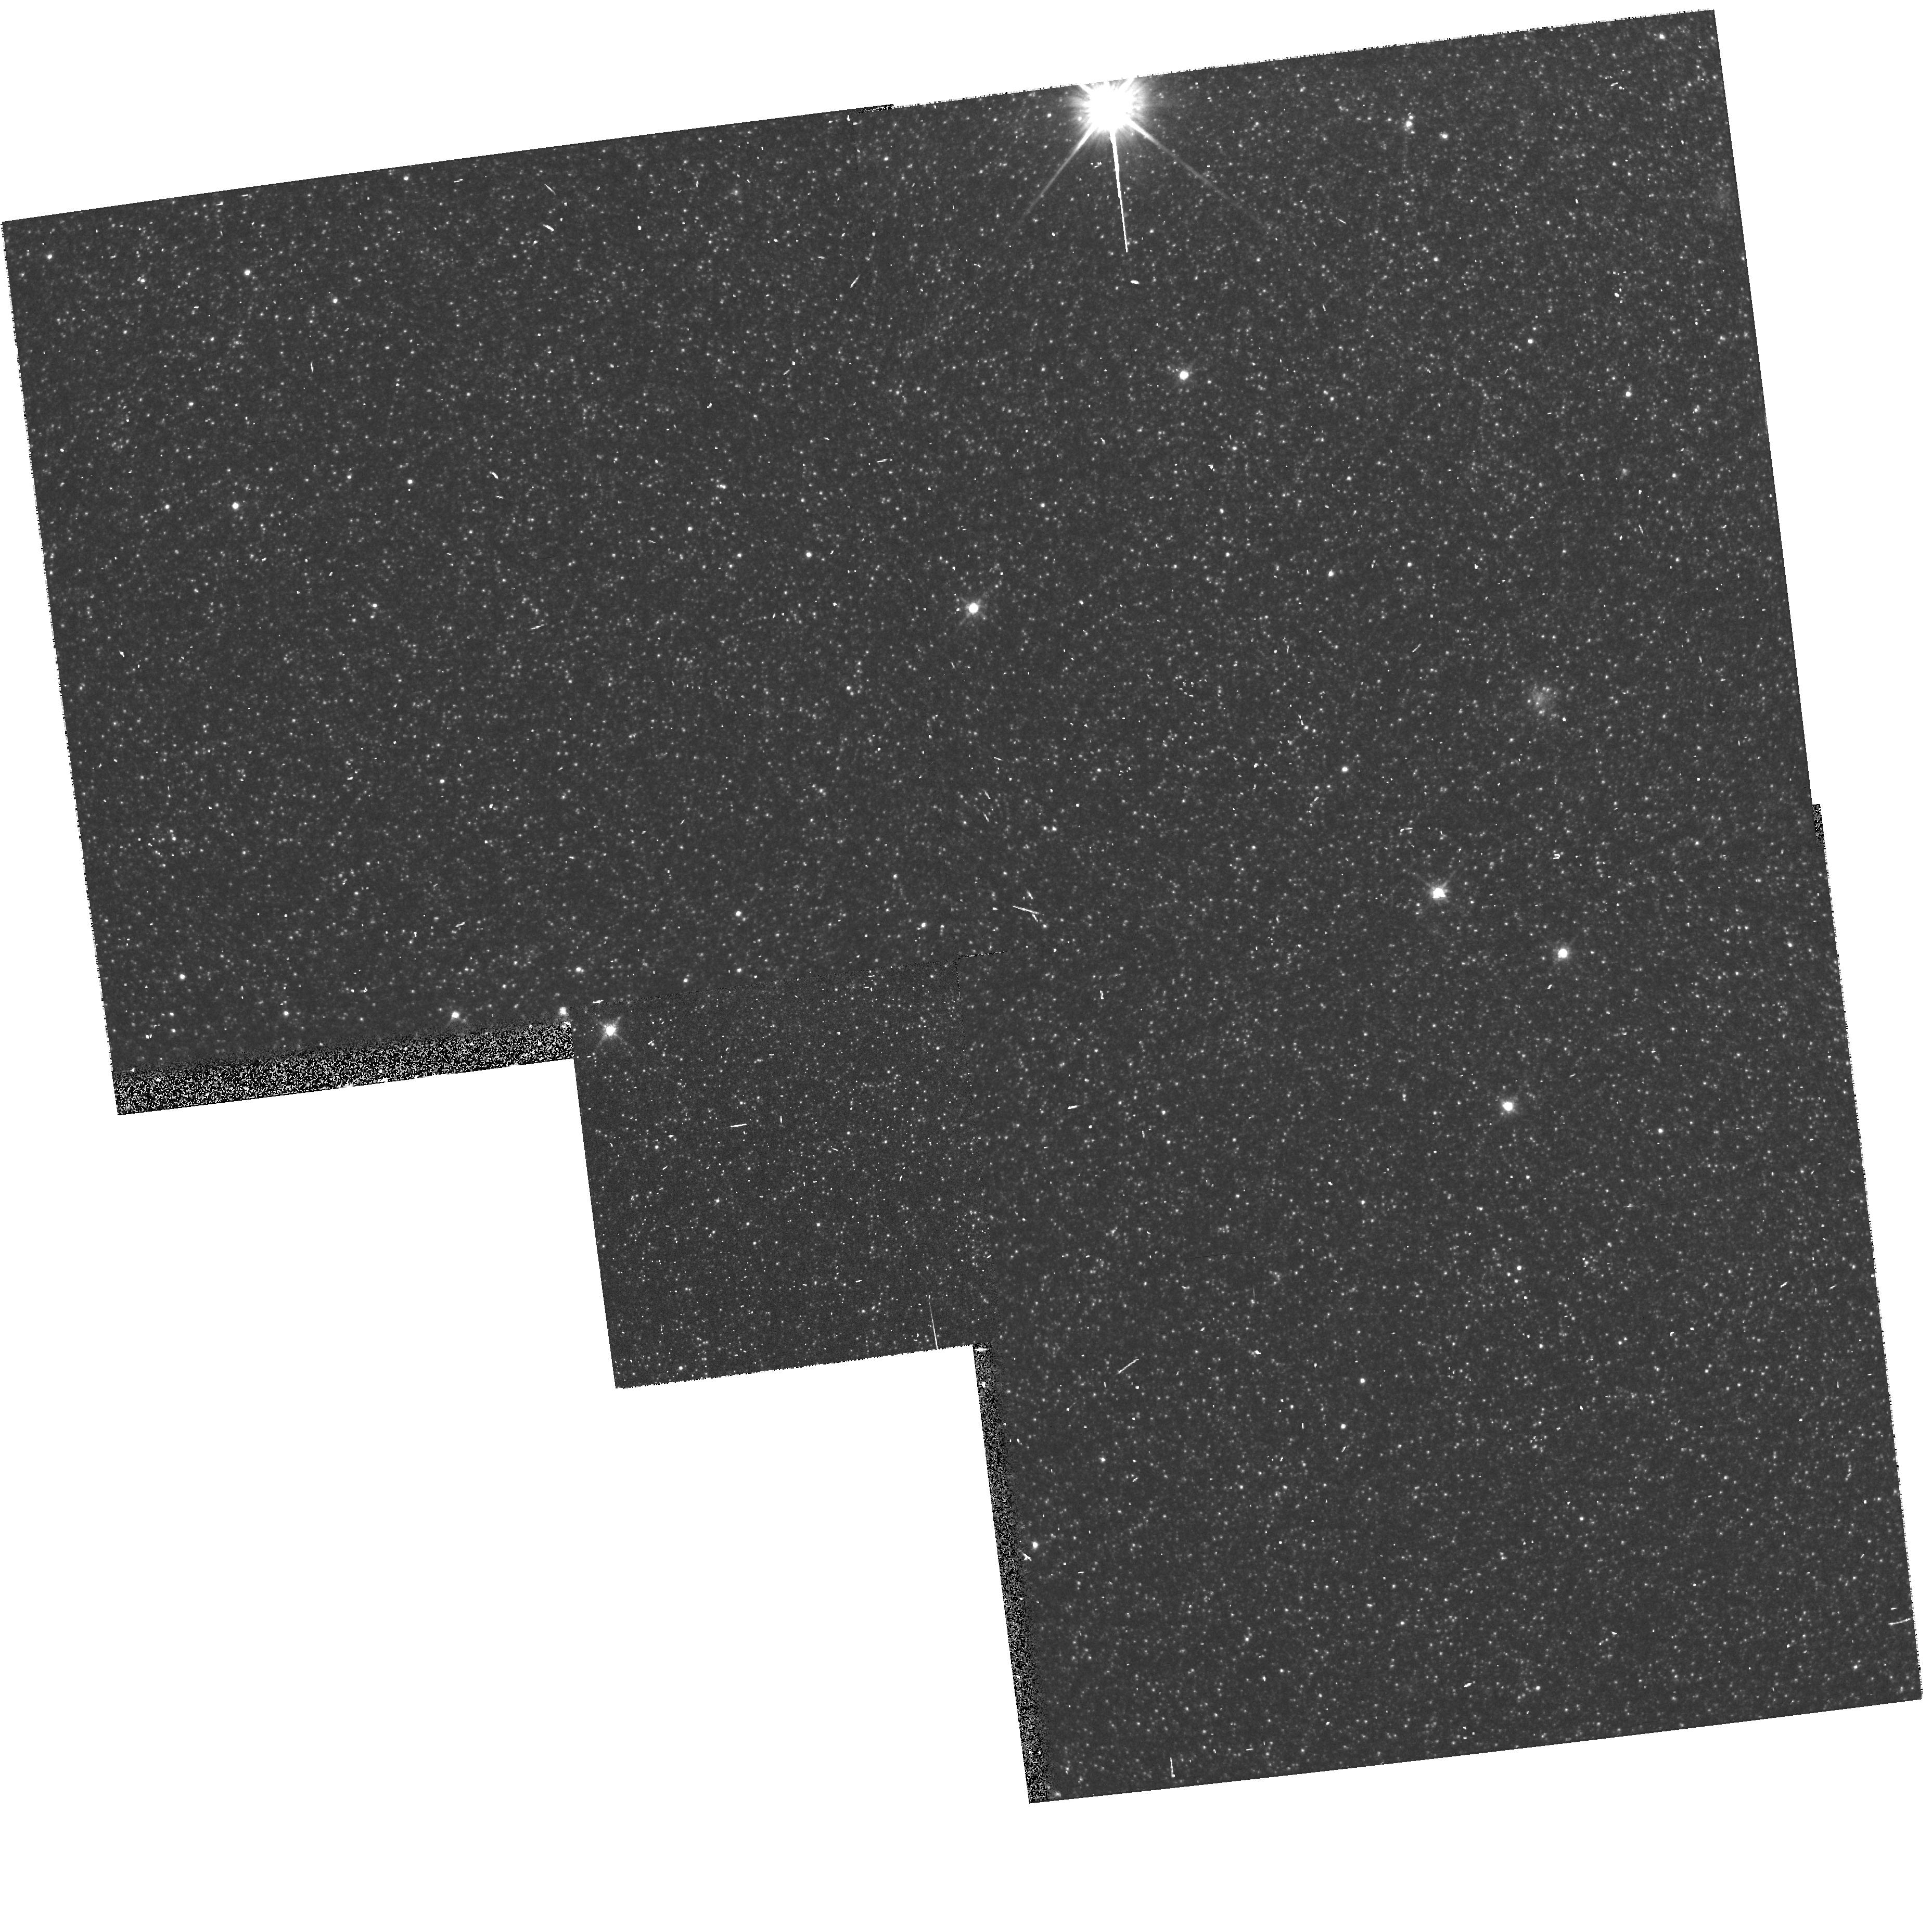
Target: M31-LENS4. Instrument: WFPC2/PC. Filter: F814W. Exposure: 5 min. Observation ID: hst_7376_46_wfpc2_pc_f814w_u42z46

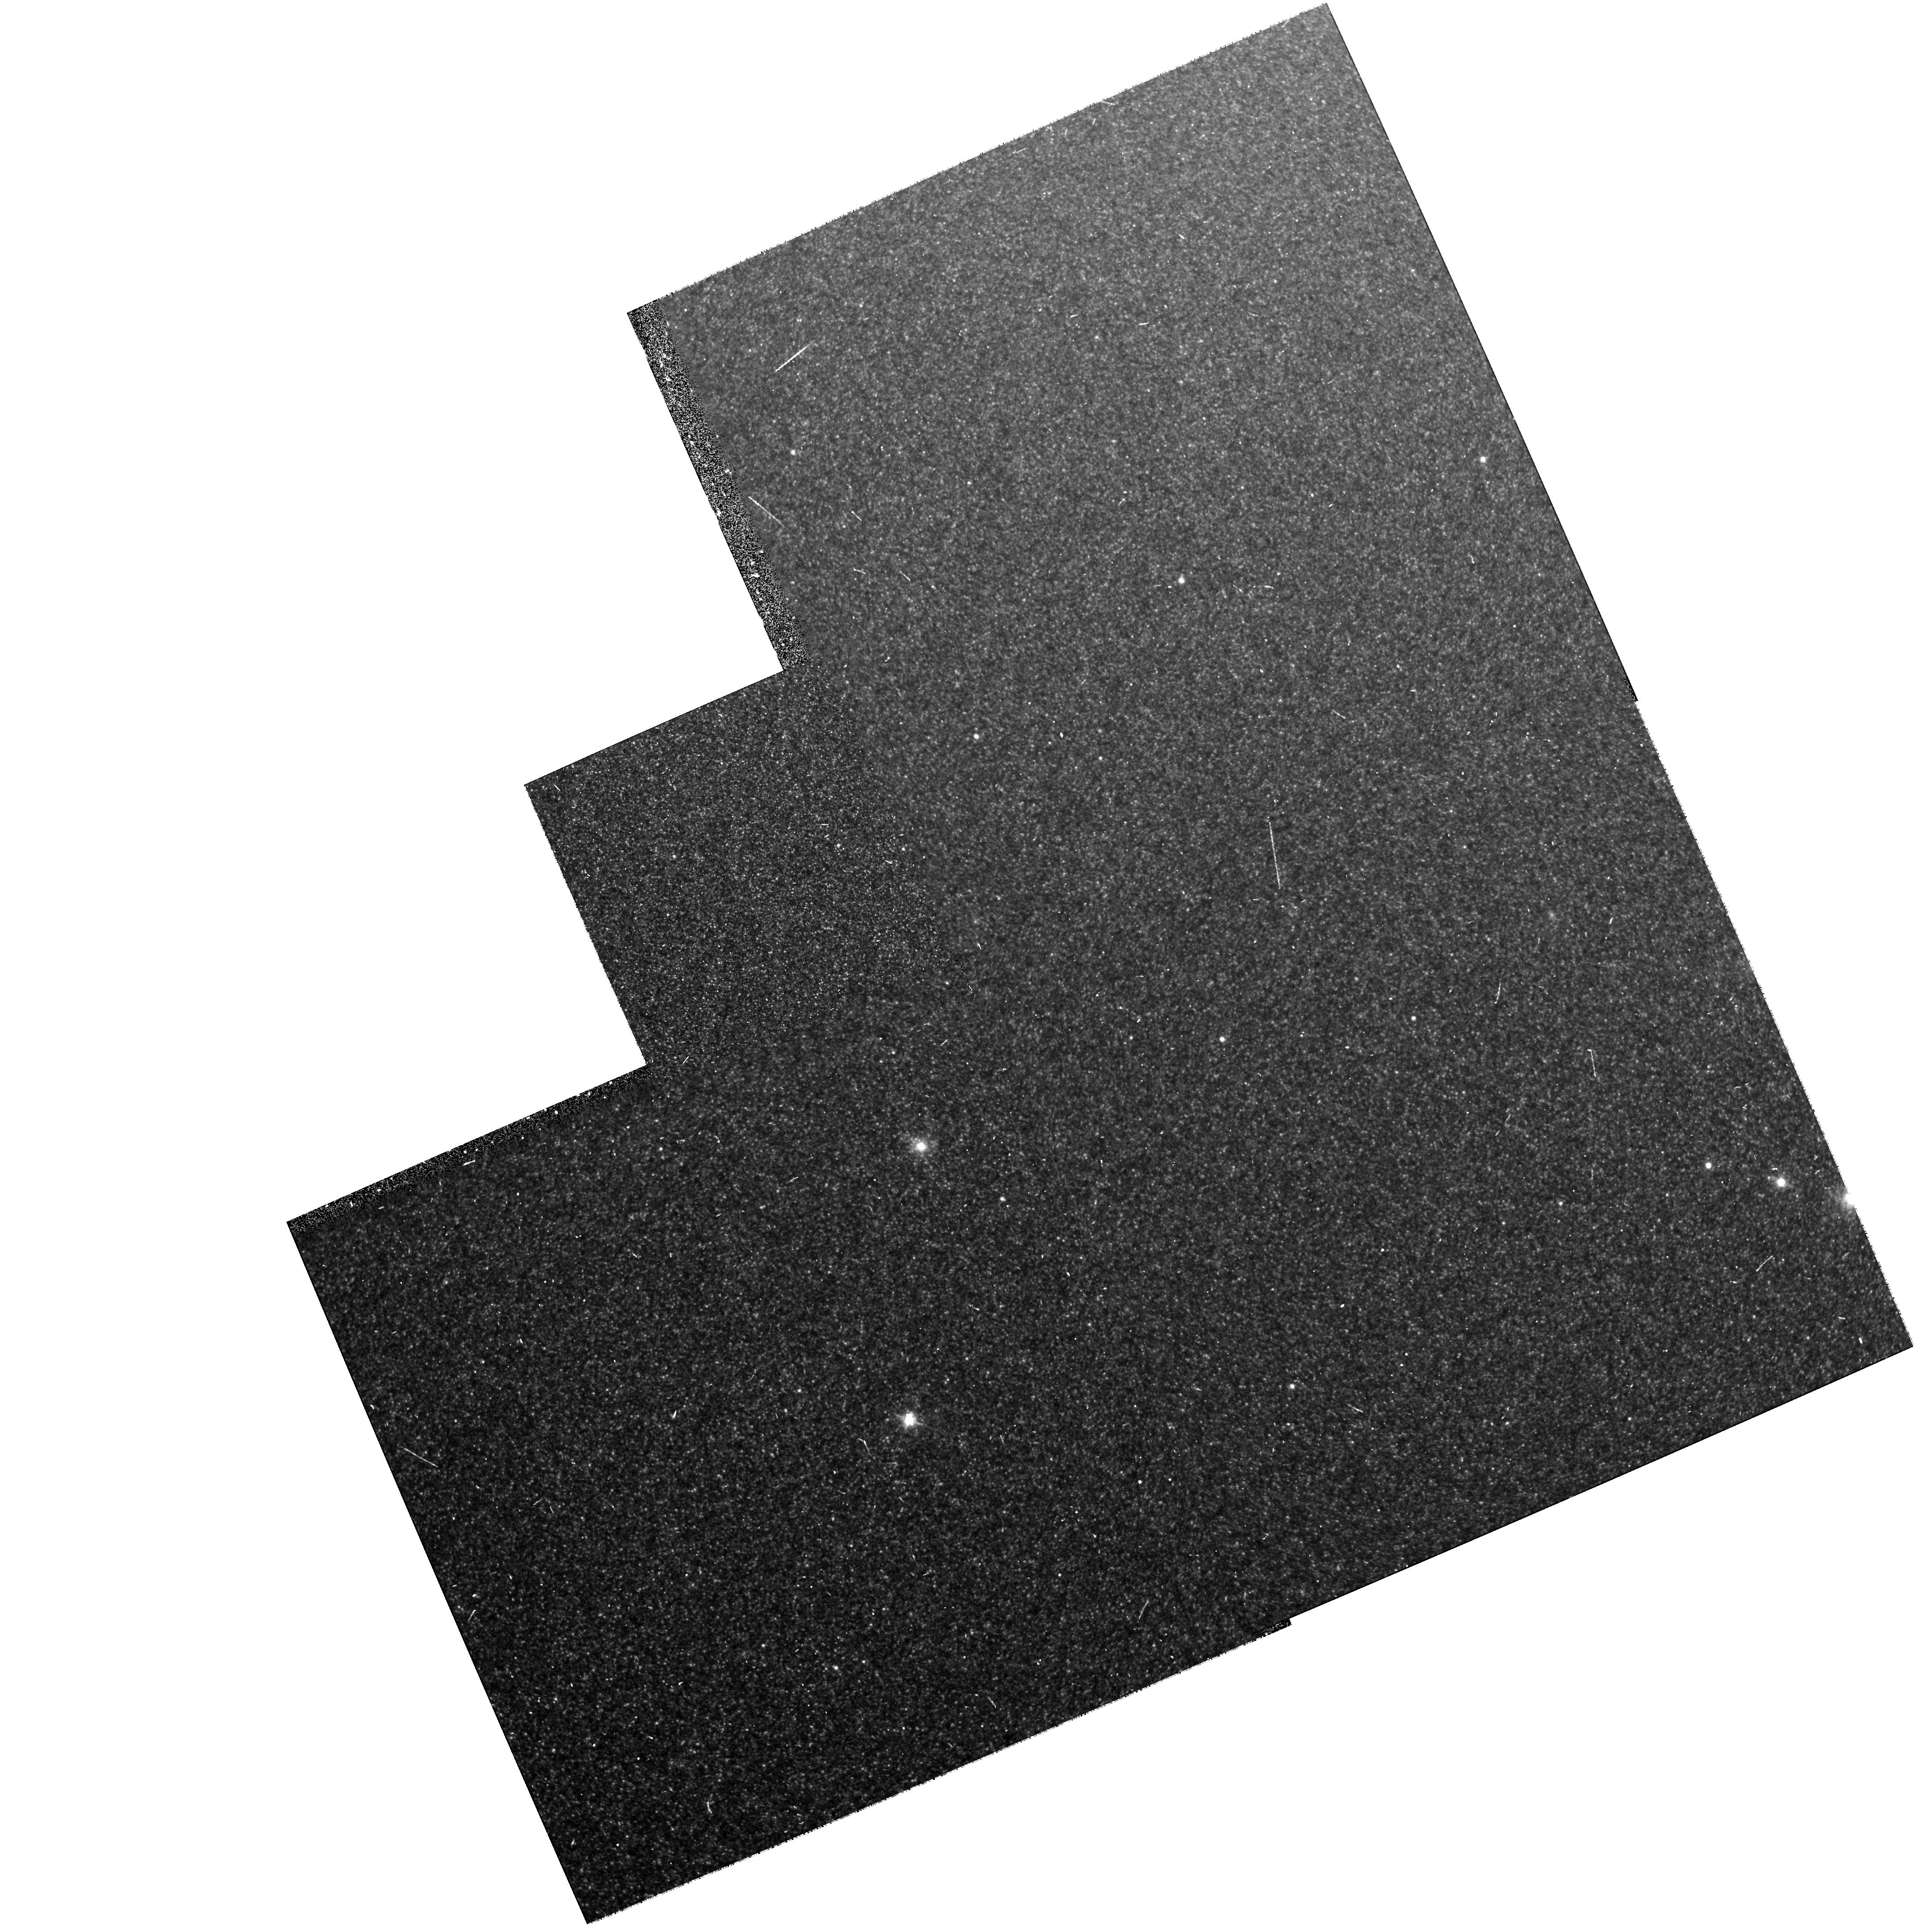
Target: M31-LENS2. Instrument: WFPC2/PC. Filter: F675W. Exposure: 7 min. Observation ID: hst_7376_23_wfpc2_pc_f675w_u42z23

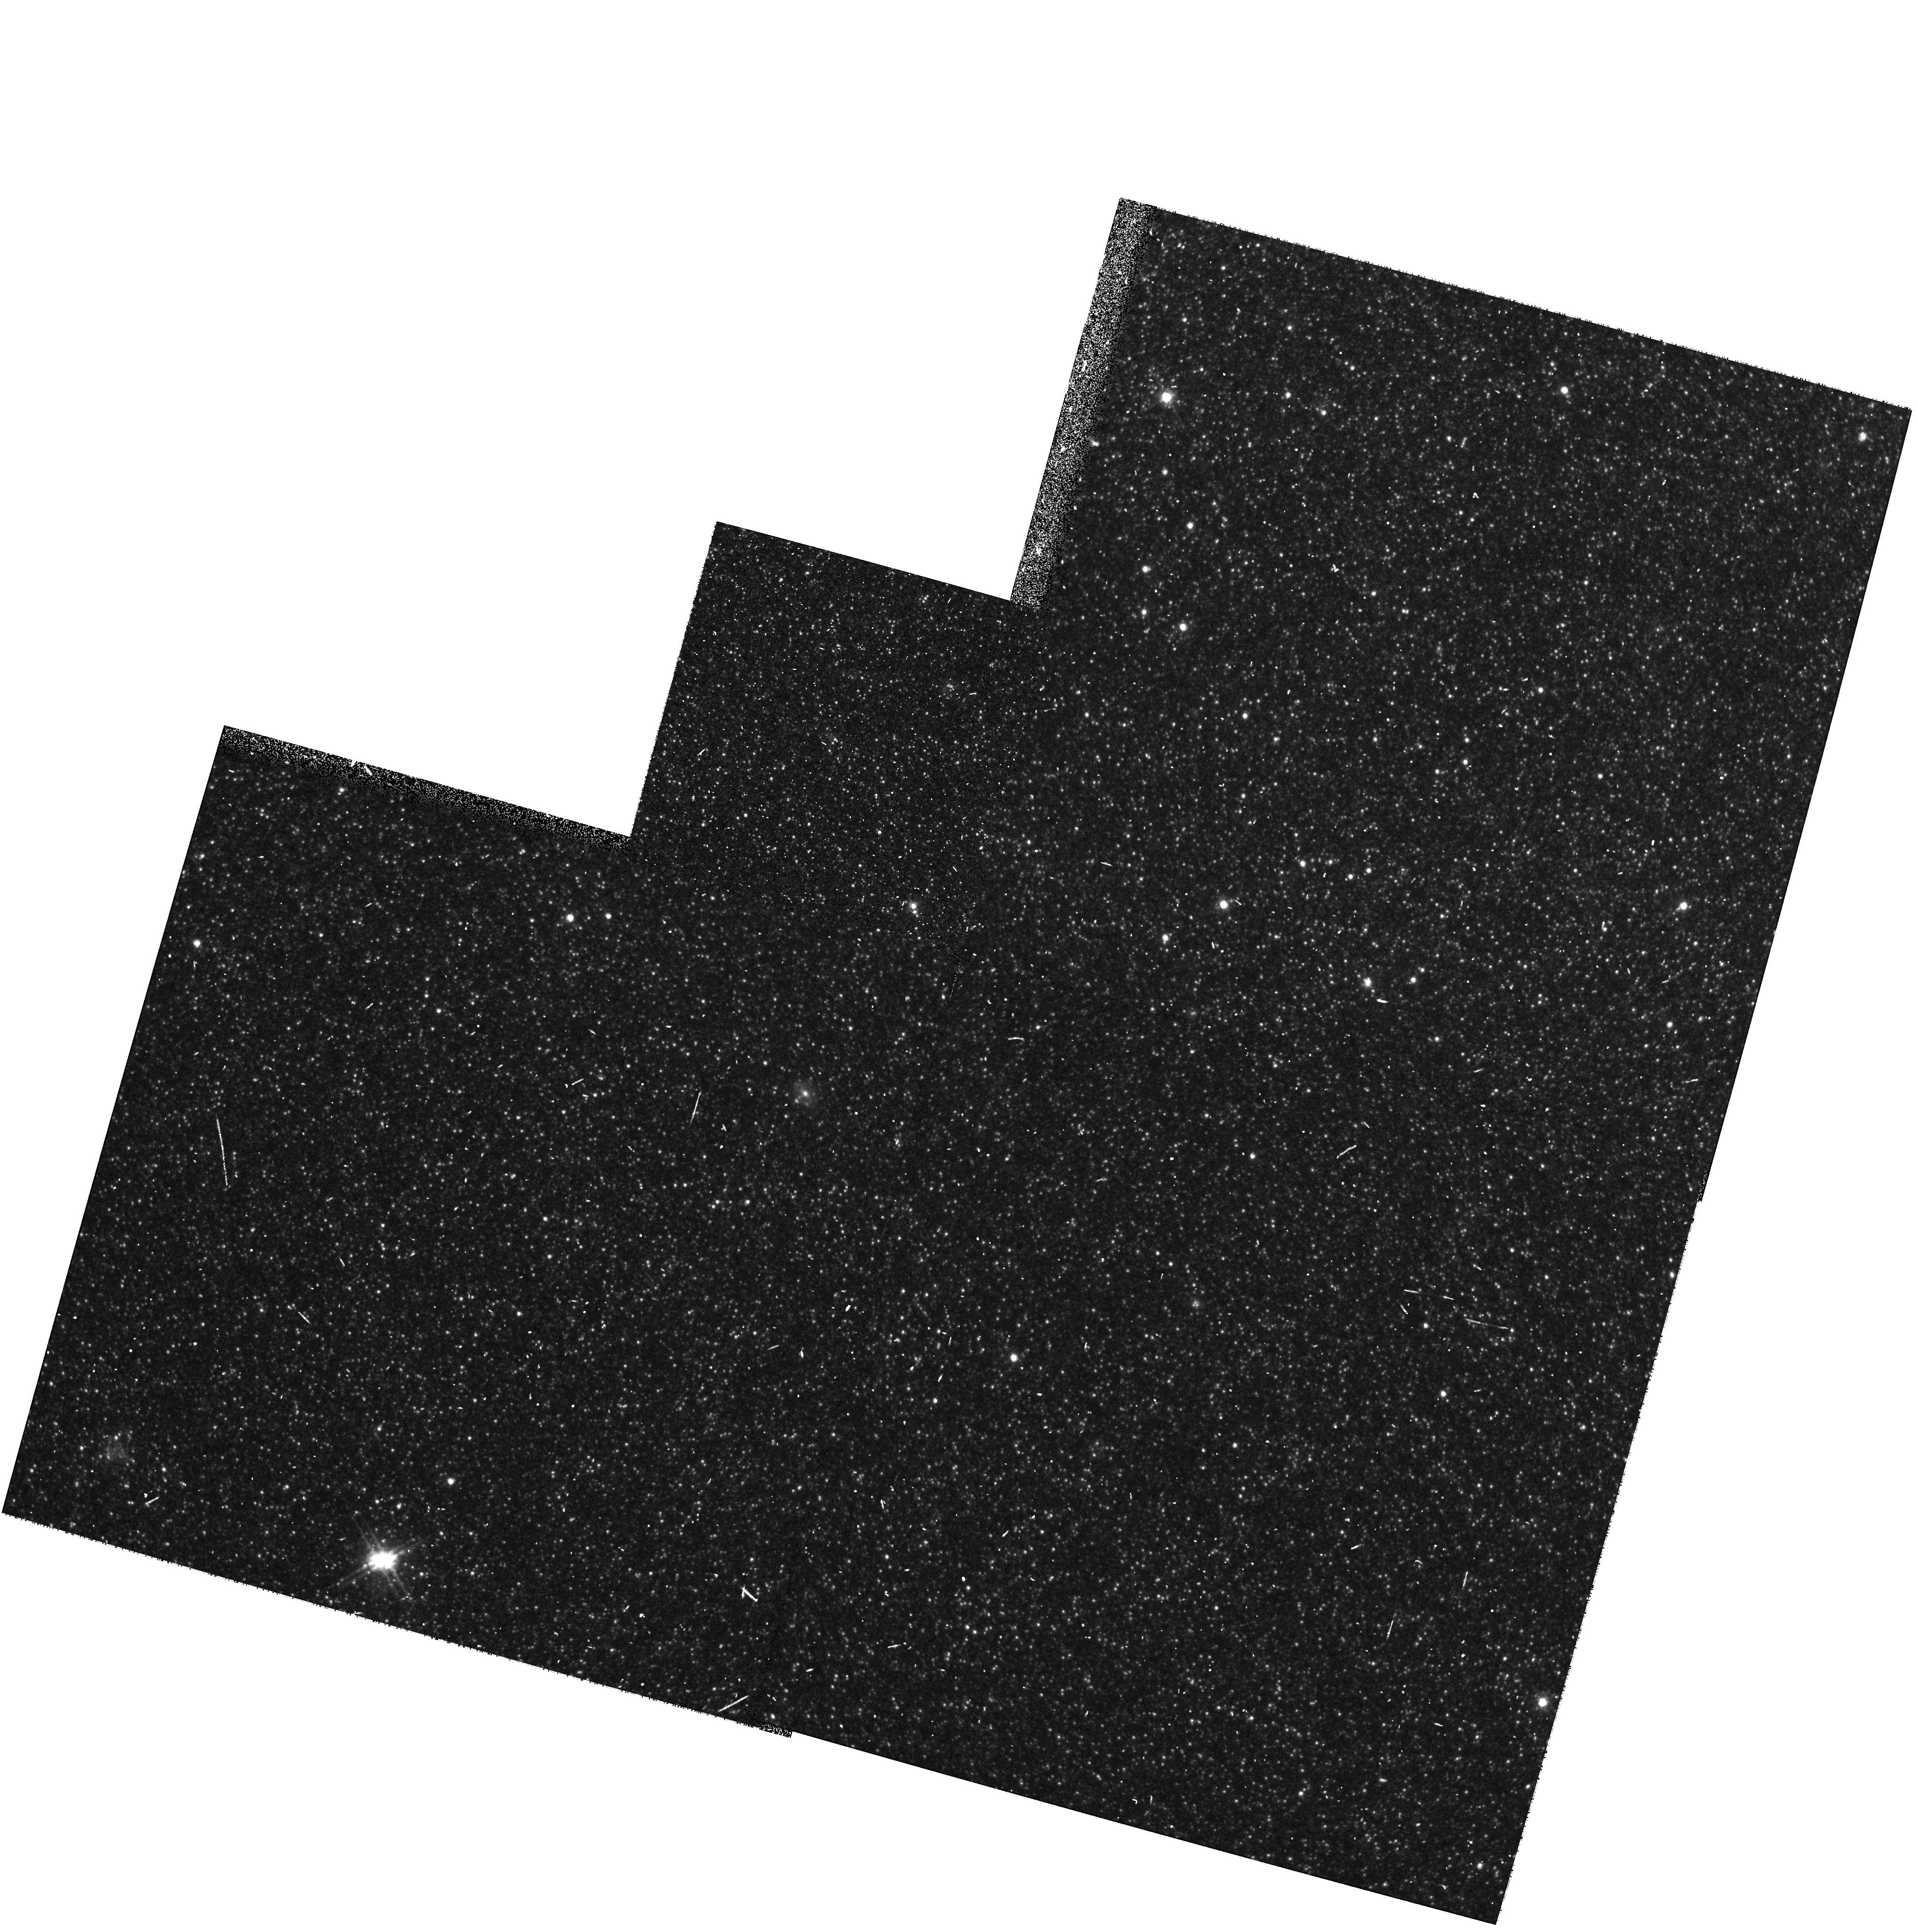
Target: M31-LENS5. Instrument: WFPC2/PC. Filter: F814W. Exposure: 5 min. Observation ID: hst_7376_58_wfpc2_pc_f814w_u42z58

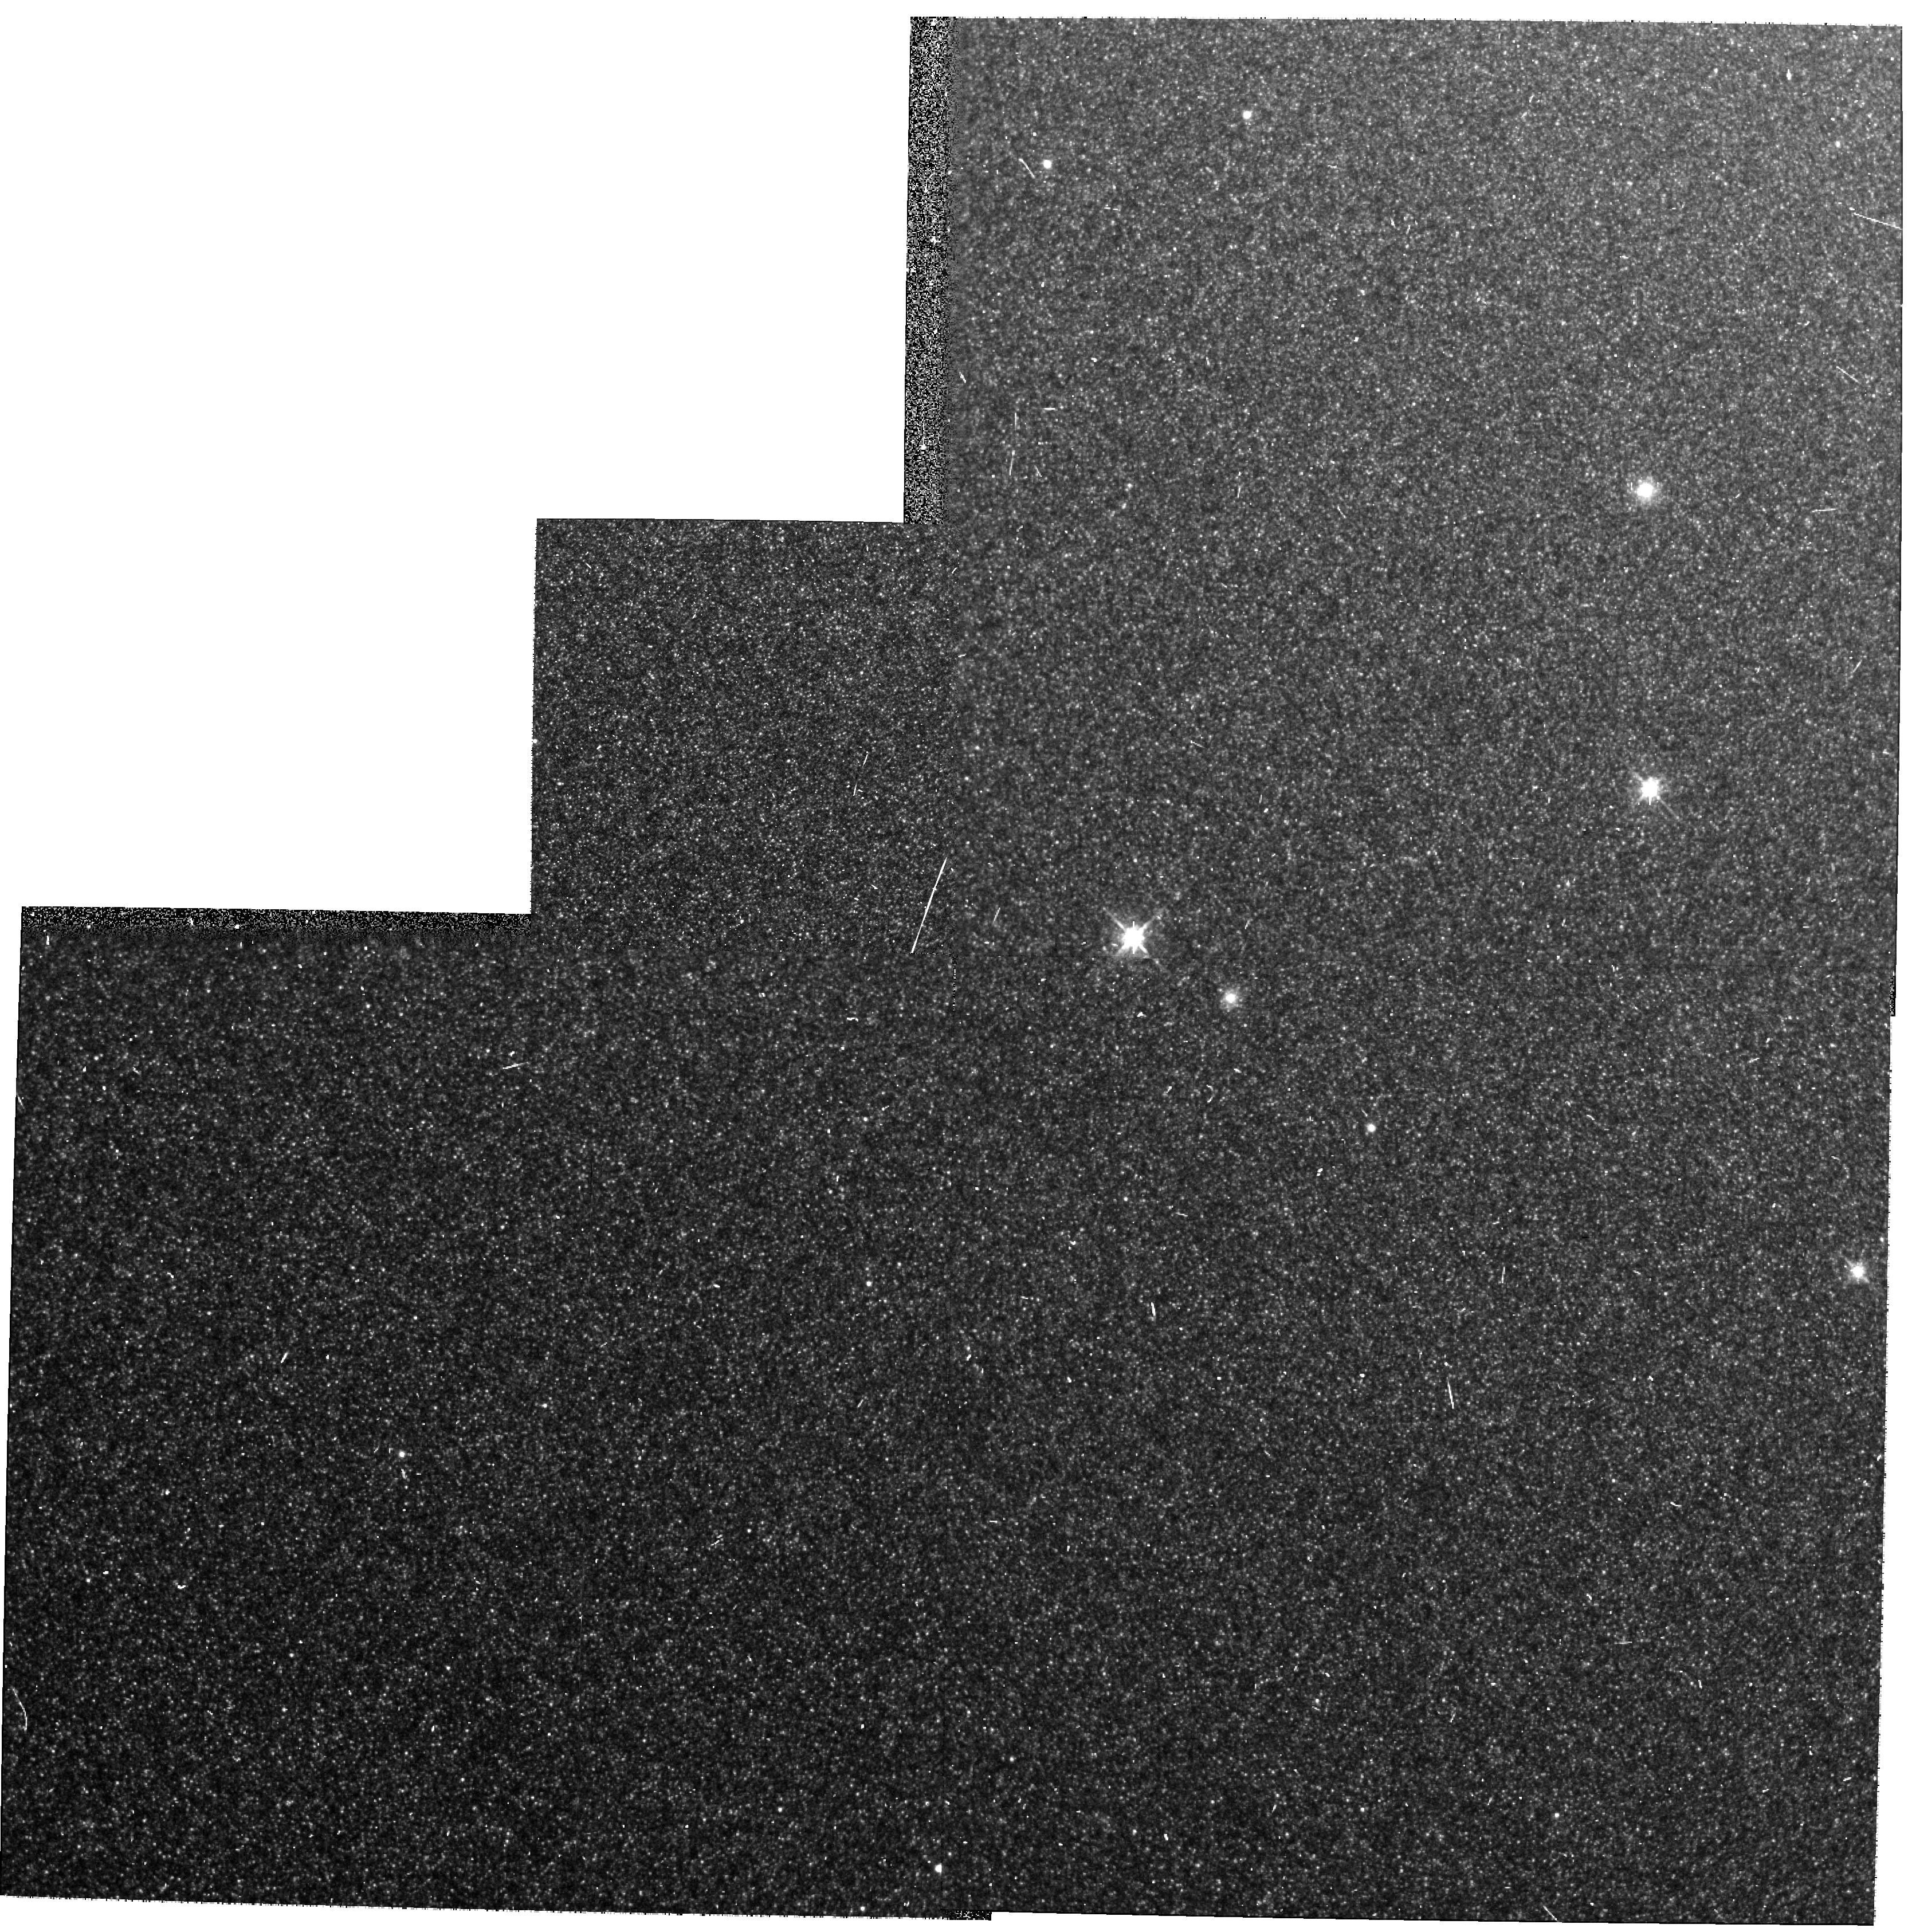
Target: M31-LENS3. Instrument: WFPC2/PC. Filter: F675W. Exposure: 7 min. Observation ID: hst_7376_34_wfpc2_pc_f675w_u42z34

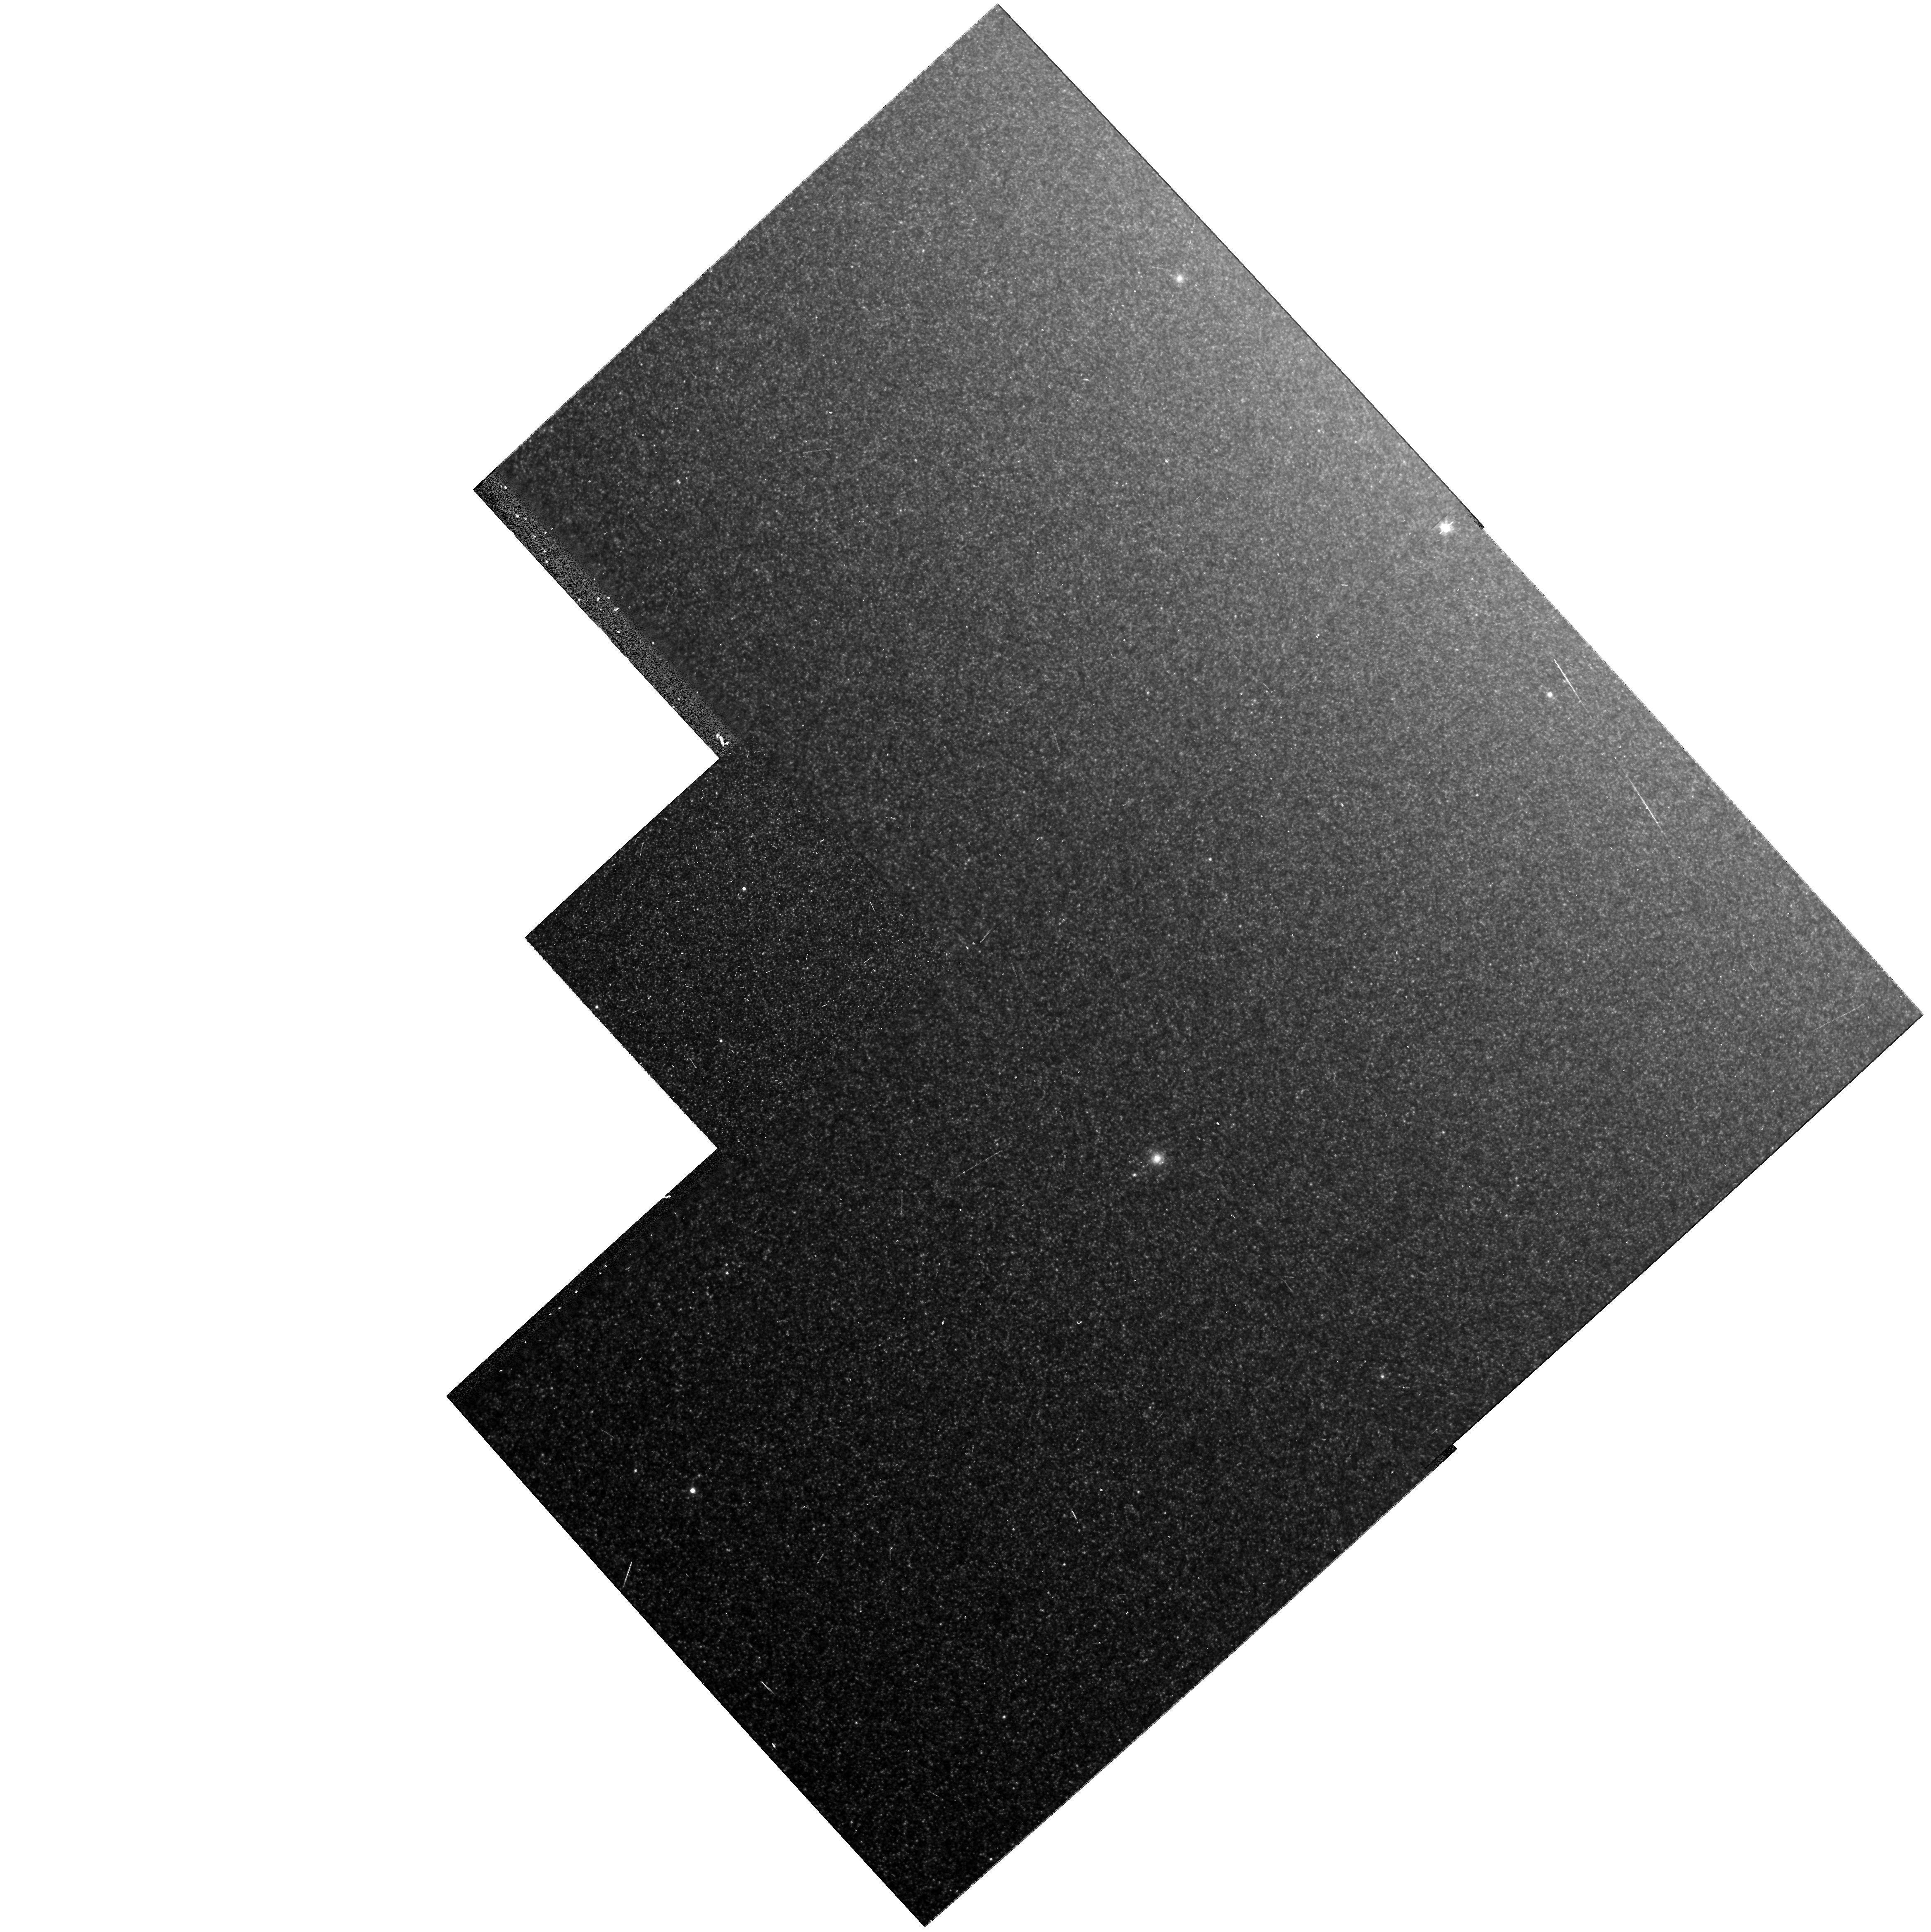
Target: M31-LENS1. Instrument: WFPC2/PC. Filter: F814W. Exposure: 7 min. Observation ID: hst_7376_11_wfpc2_pc_f814w_u42z11

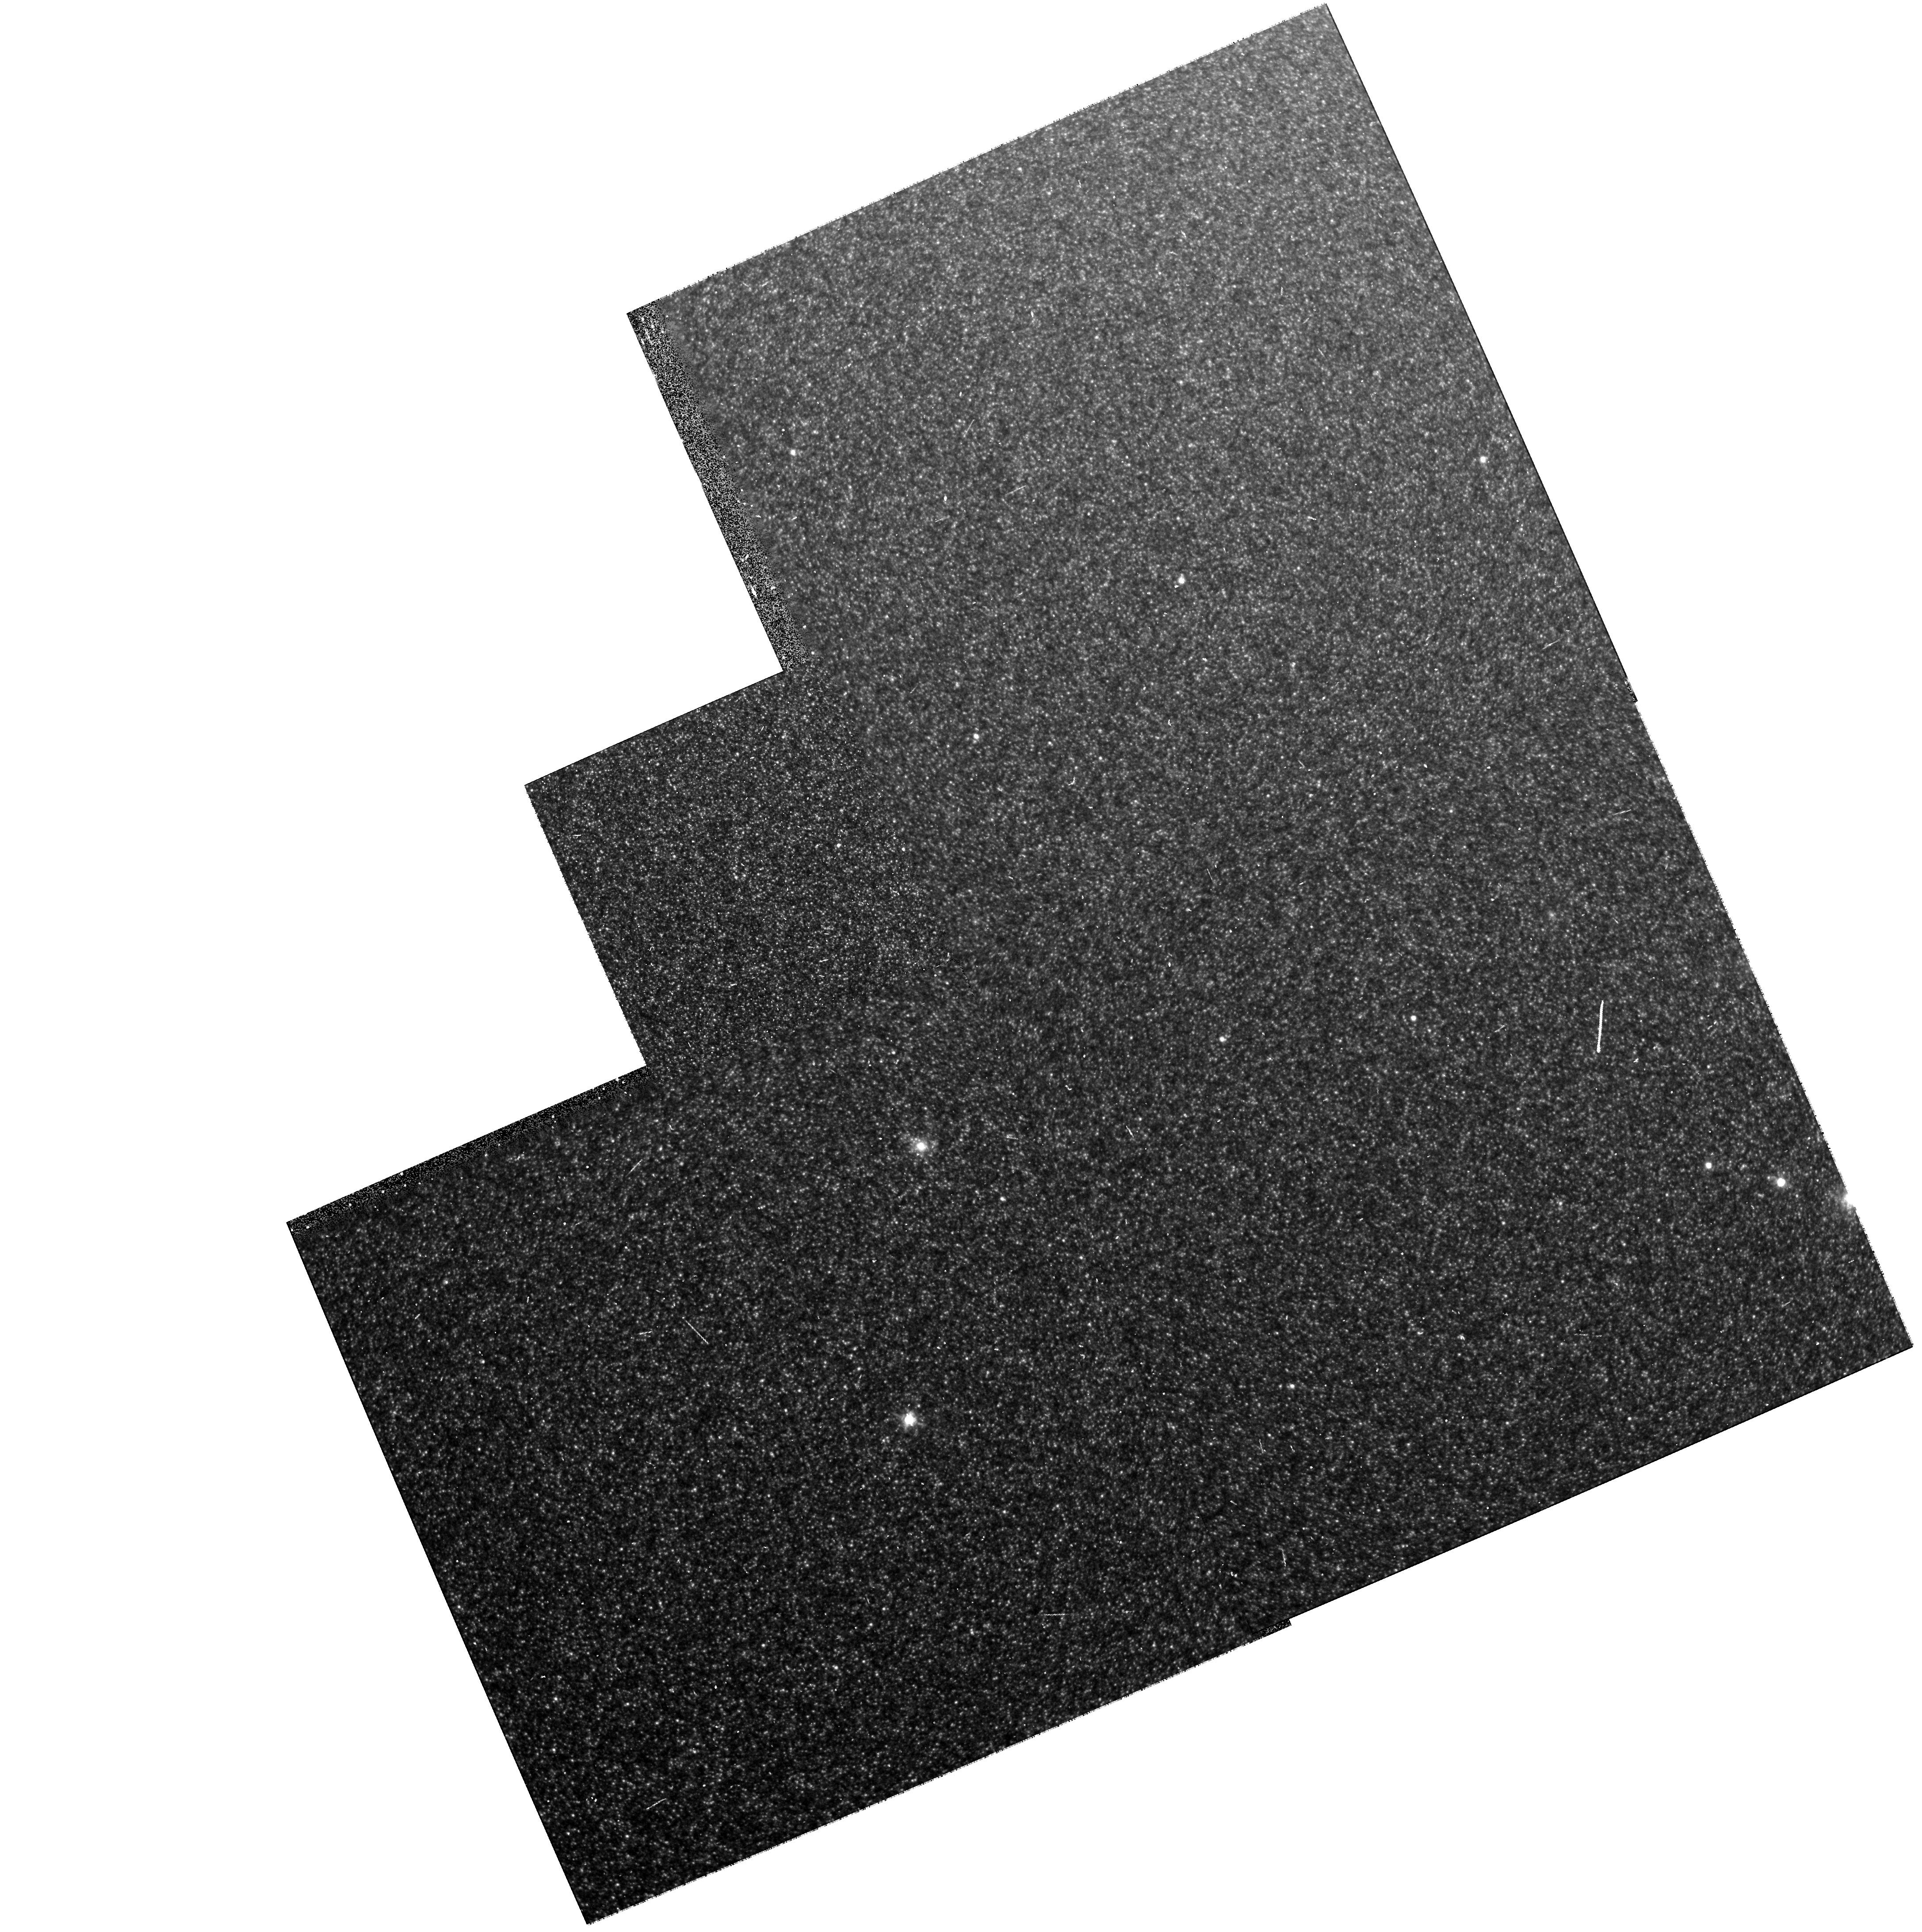
Target: M31-LENS2. Instrument: WFPC2/PC. Filter: F814W. Exposure: 7 min. Observation ID: hst_7376_23_wfpc2_pc_f814w_u42z23

Understanding Halo Microlensing and Variable Stars in M31: 1} Snapshot Survey of Candidates (PI: Crotts, Arlin P. S.)

We discovered 6 microlensing candidates affecting stars in M31 and presumably due to sub-solar-mass MACHOs, in a survey of the M31 and Galactic halos. HST can test the veracity of these events by independently finding their baseline magnitudes. HST can also determine the luminosity function in our survey sample and allow us to find the contribution of MACHOs to the dark matter in M31 and the Galaxy and produce strong constraints complementary to other MACHO searches in our Galaxy's halo alone. Our survey is unique in allowing lensing to be studied at locations throughout a galaxy, allowing halo spatial distribution models for the halo to be tested. Furthermore, we can reach unprecendentedly small MACHO masses and determine them much more accurately than in competing surveys. Unfortunately, our lensing sample might be confused with short period miras which mock lensing lightcurves when sampled infrequently. HST can show whether our rejection criteria for these events succeed in differentiating miras from lenses. Since our sample involves stars that are crowded in ground-based images, we also need HST to allow us to determine the luminosity function of stars in the field, thereby determining the number of possible lensing sources, and converting our detected event rates into actual MACHO number densities. Simultaneously we can explored the stellar population in the relatively unexplored disk/bulge transition via its variable stars, luminosity function and color- magnitude diagram.